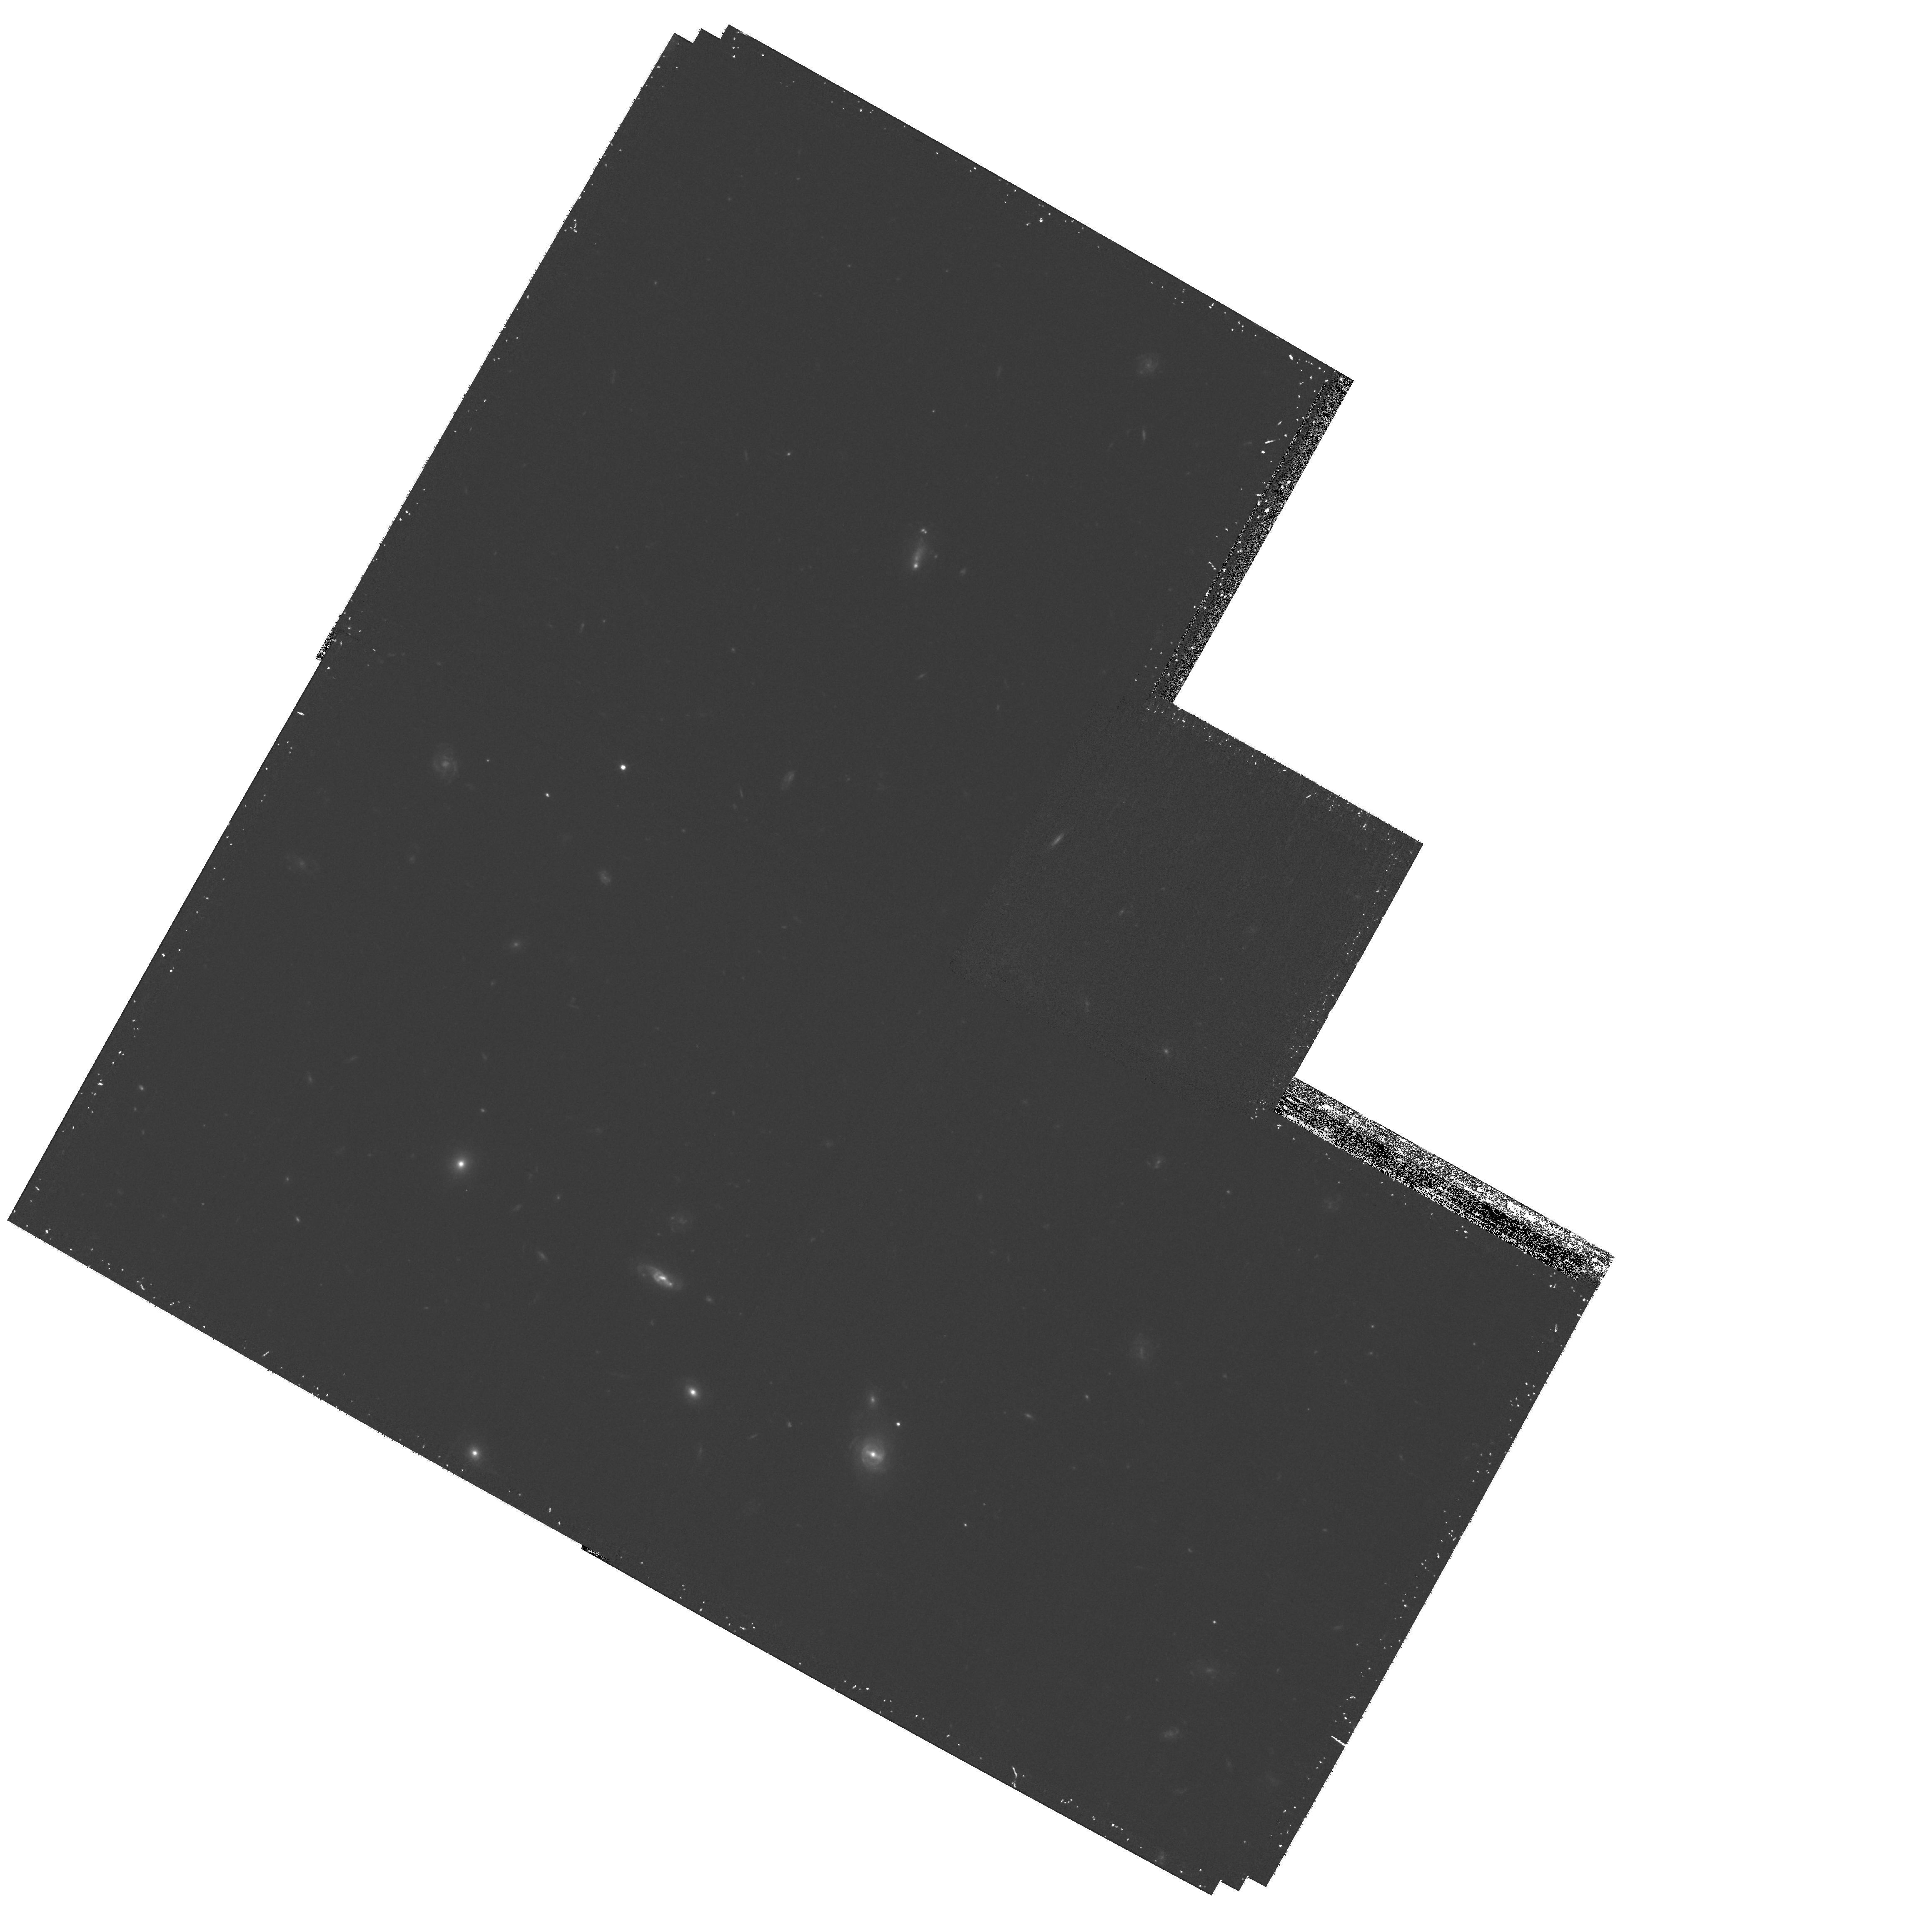
Target: field at RA 145.502°, Dec 47.168°
Instrument: WFPC2/PC
Filter: F606W
Exposure: 30 min
Observation ID: hst_10820_01_wfpc2_pc_f606w_u9qi01

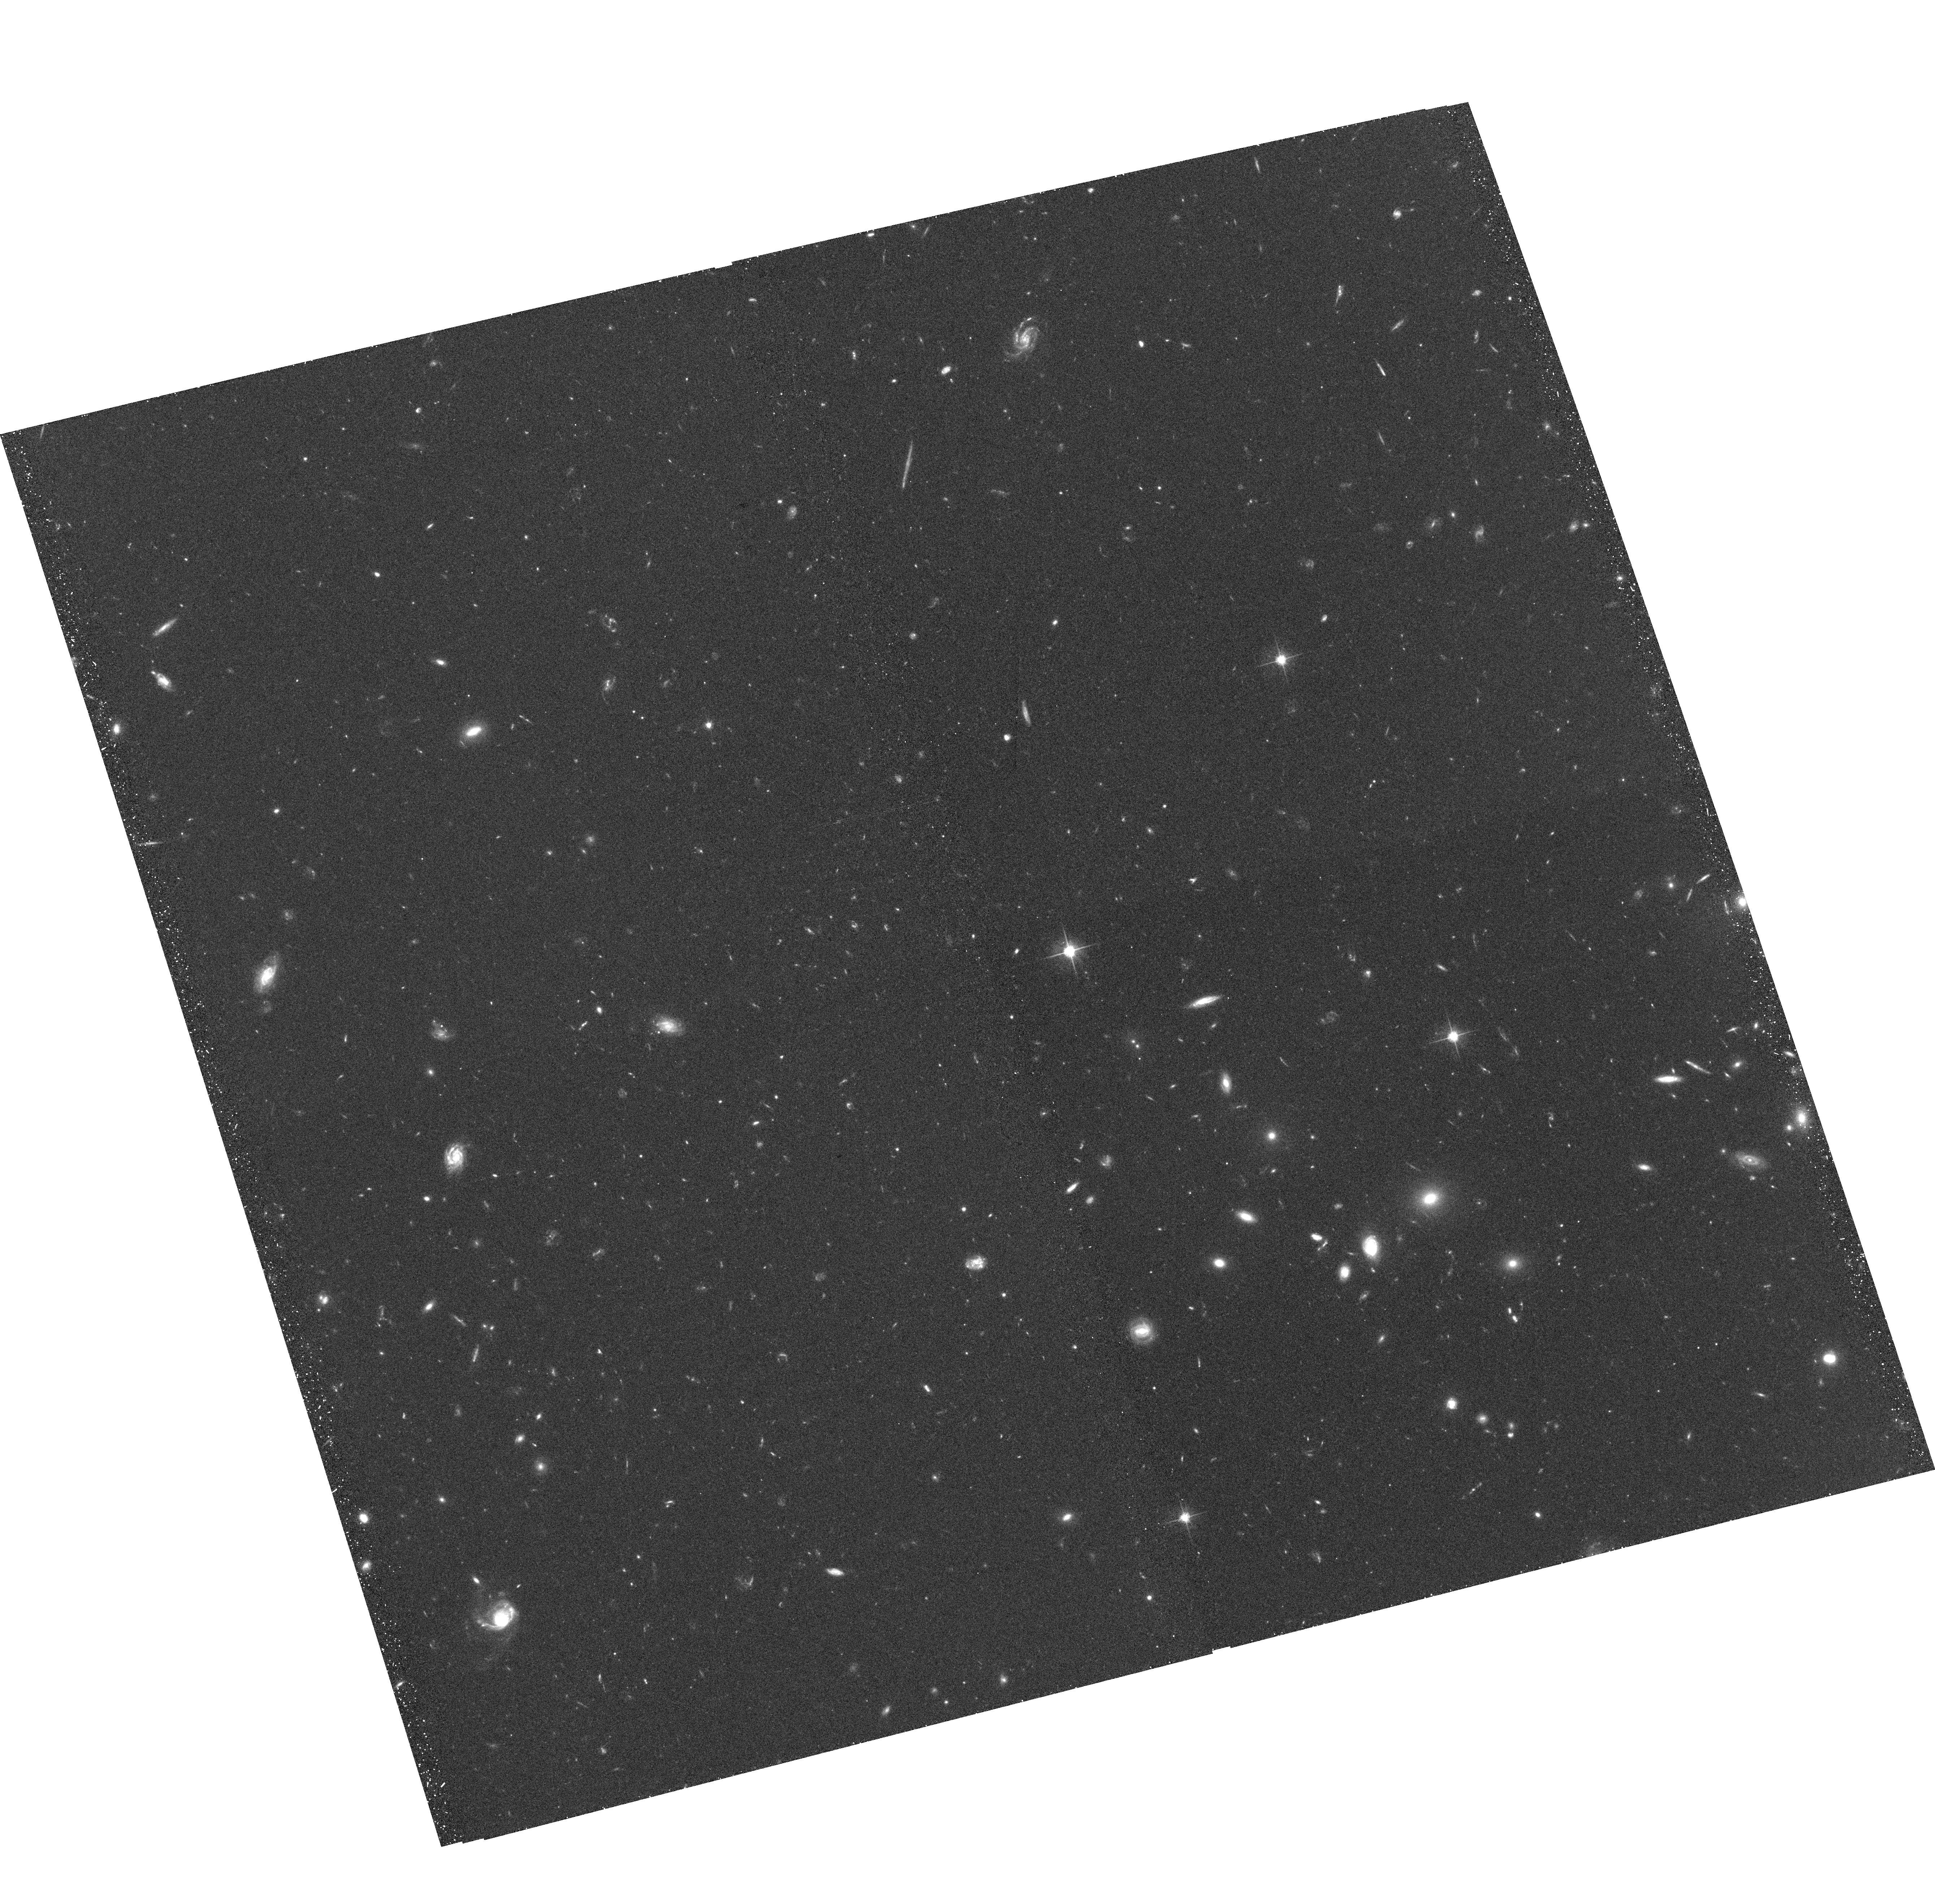
Target: ABELL0851F1
Instrument: ACS/WFC
Filter: F606W
Exposure: 37 min
Observation ID: hst_10820_02_acs_wfc_f606w_j9qi02

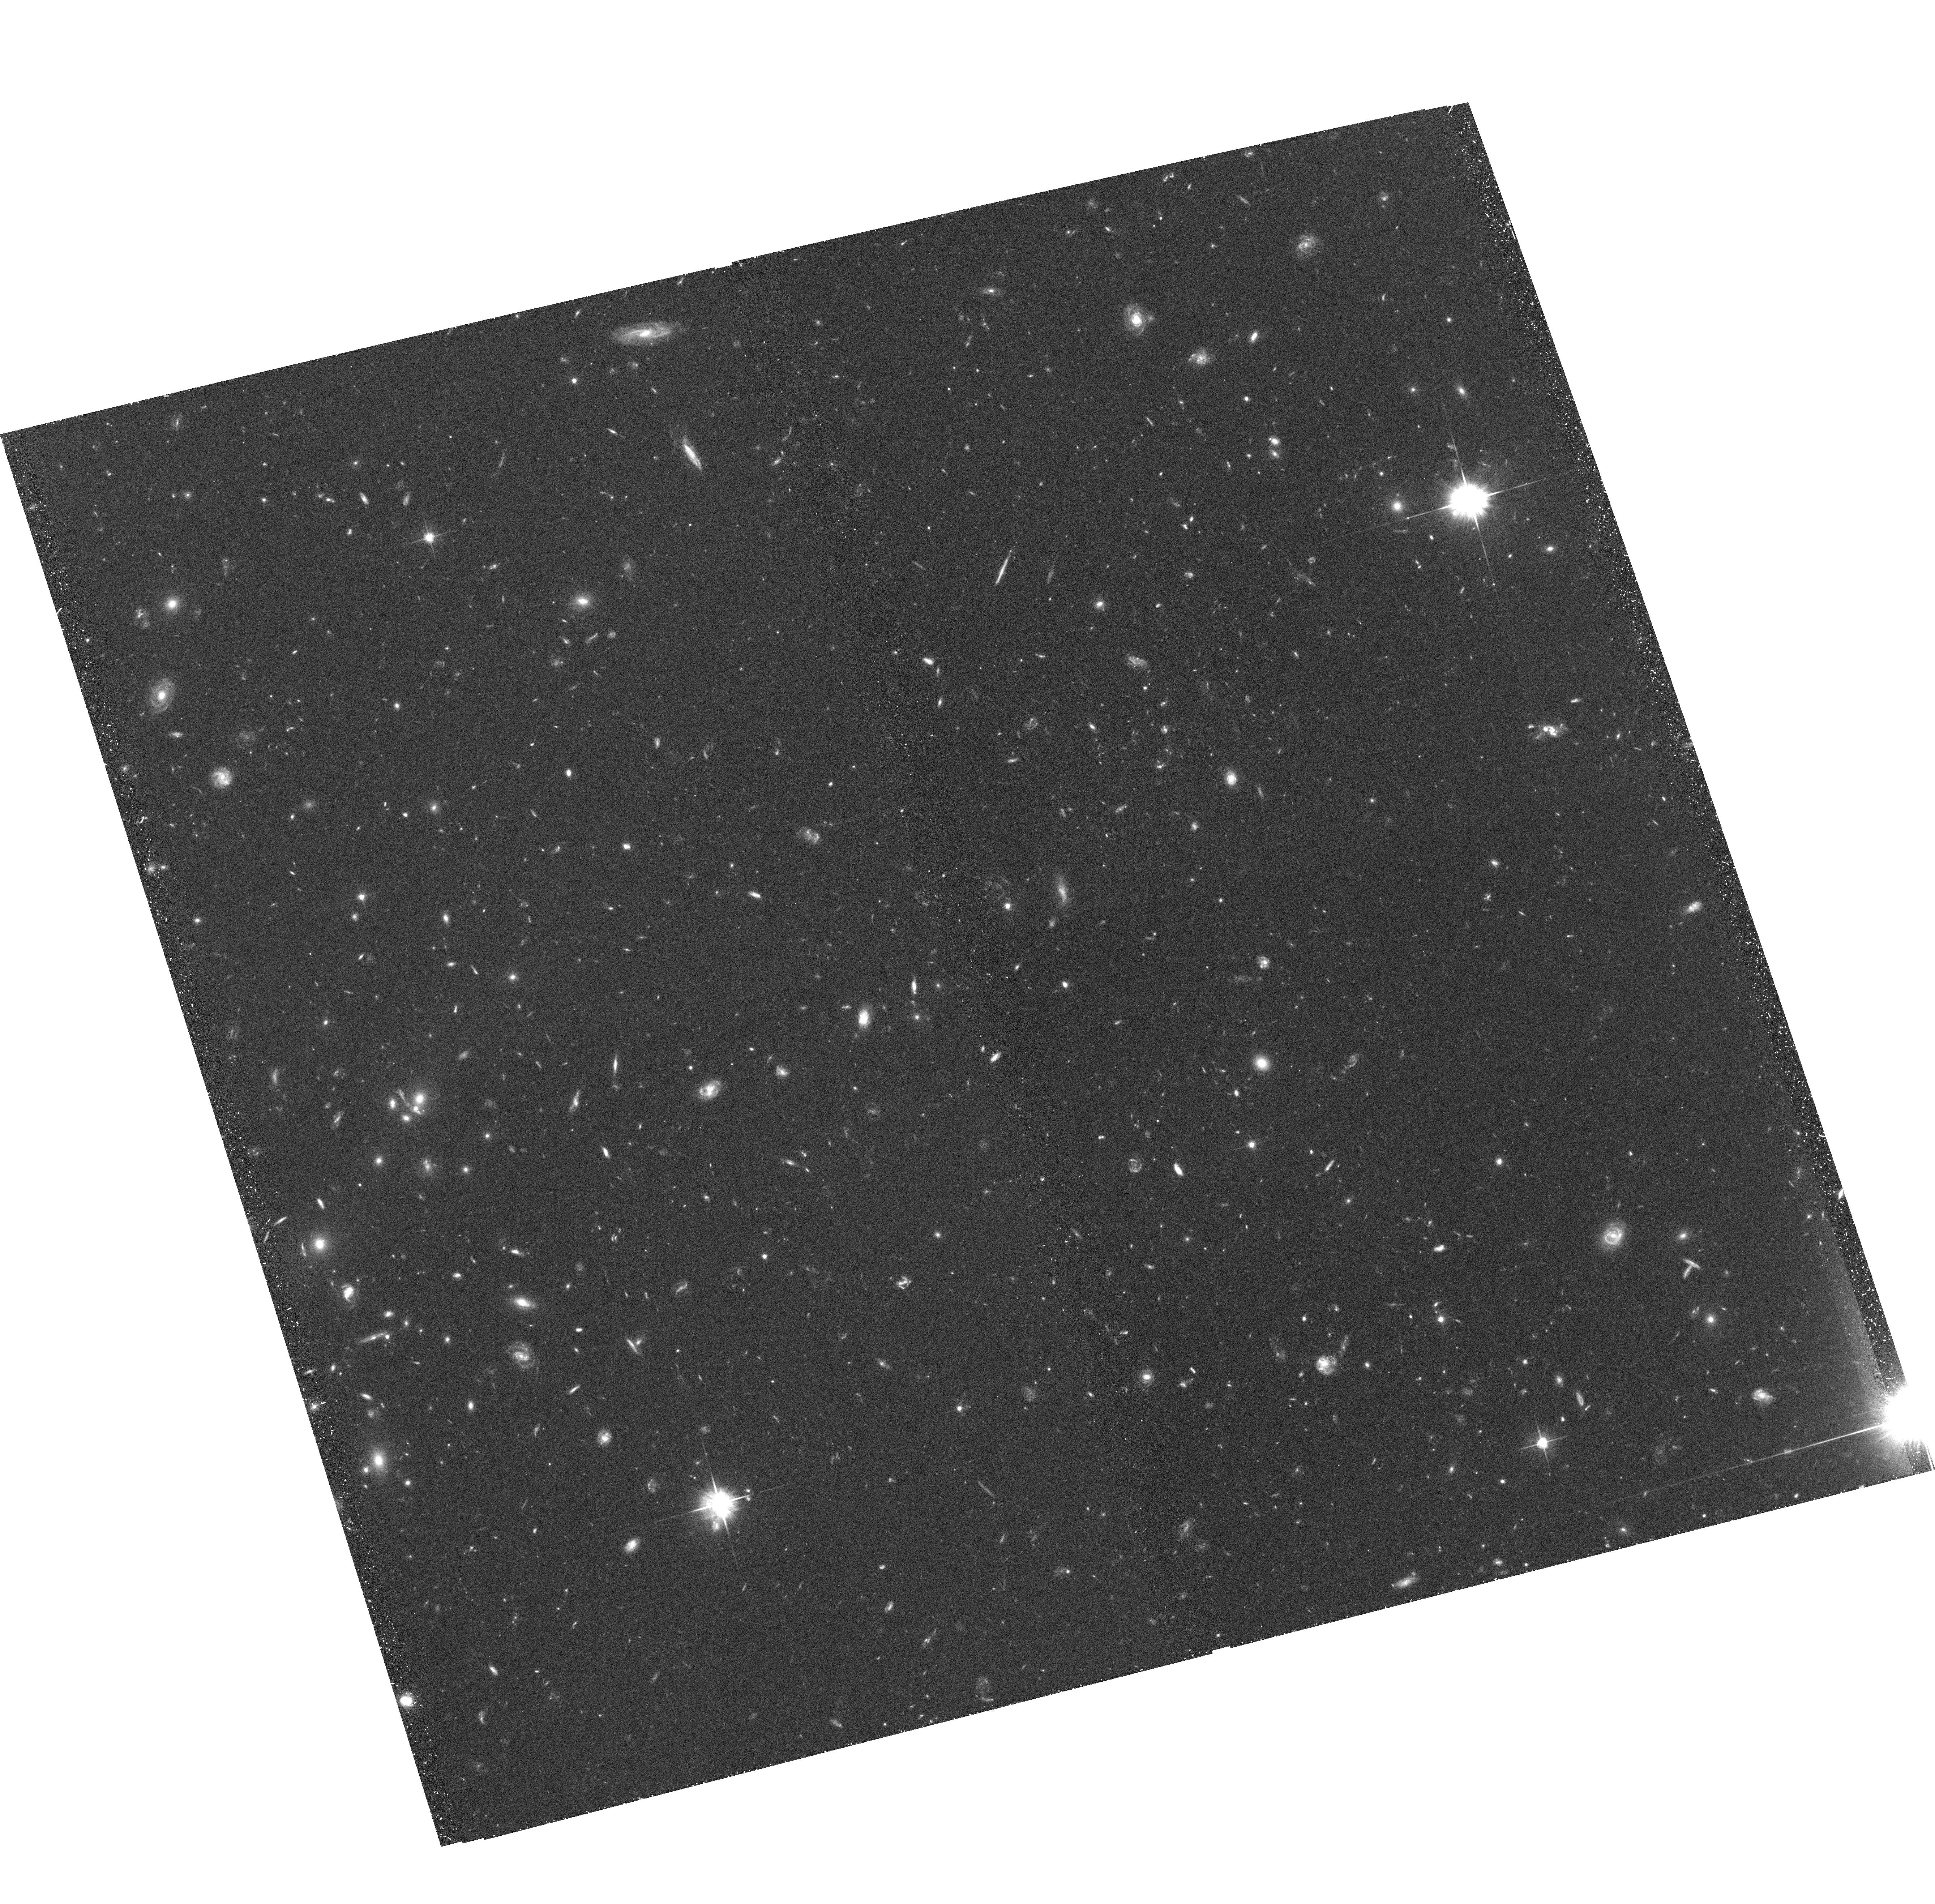
Target: ABELL0851F2
Instrument: ACS/WFC
Filter: F606W
Exposure: 37 min
Observation ID: hst_10820_01_acs_wfc_f606w_j9qi01

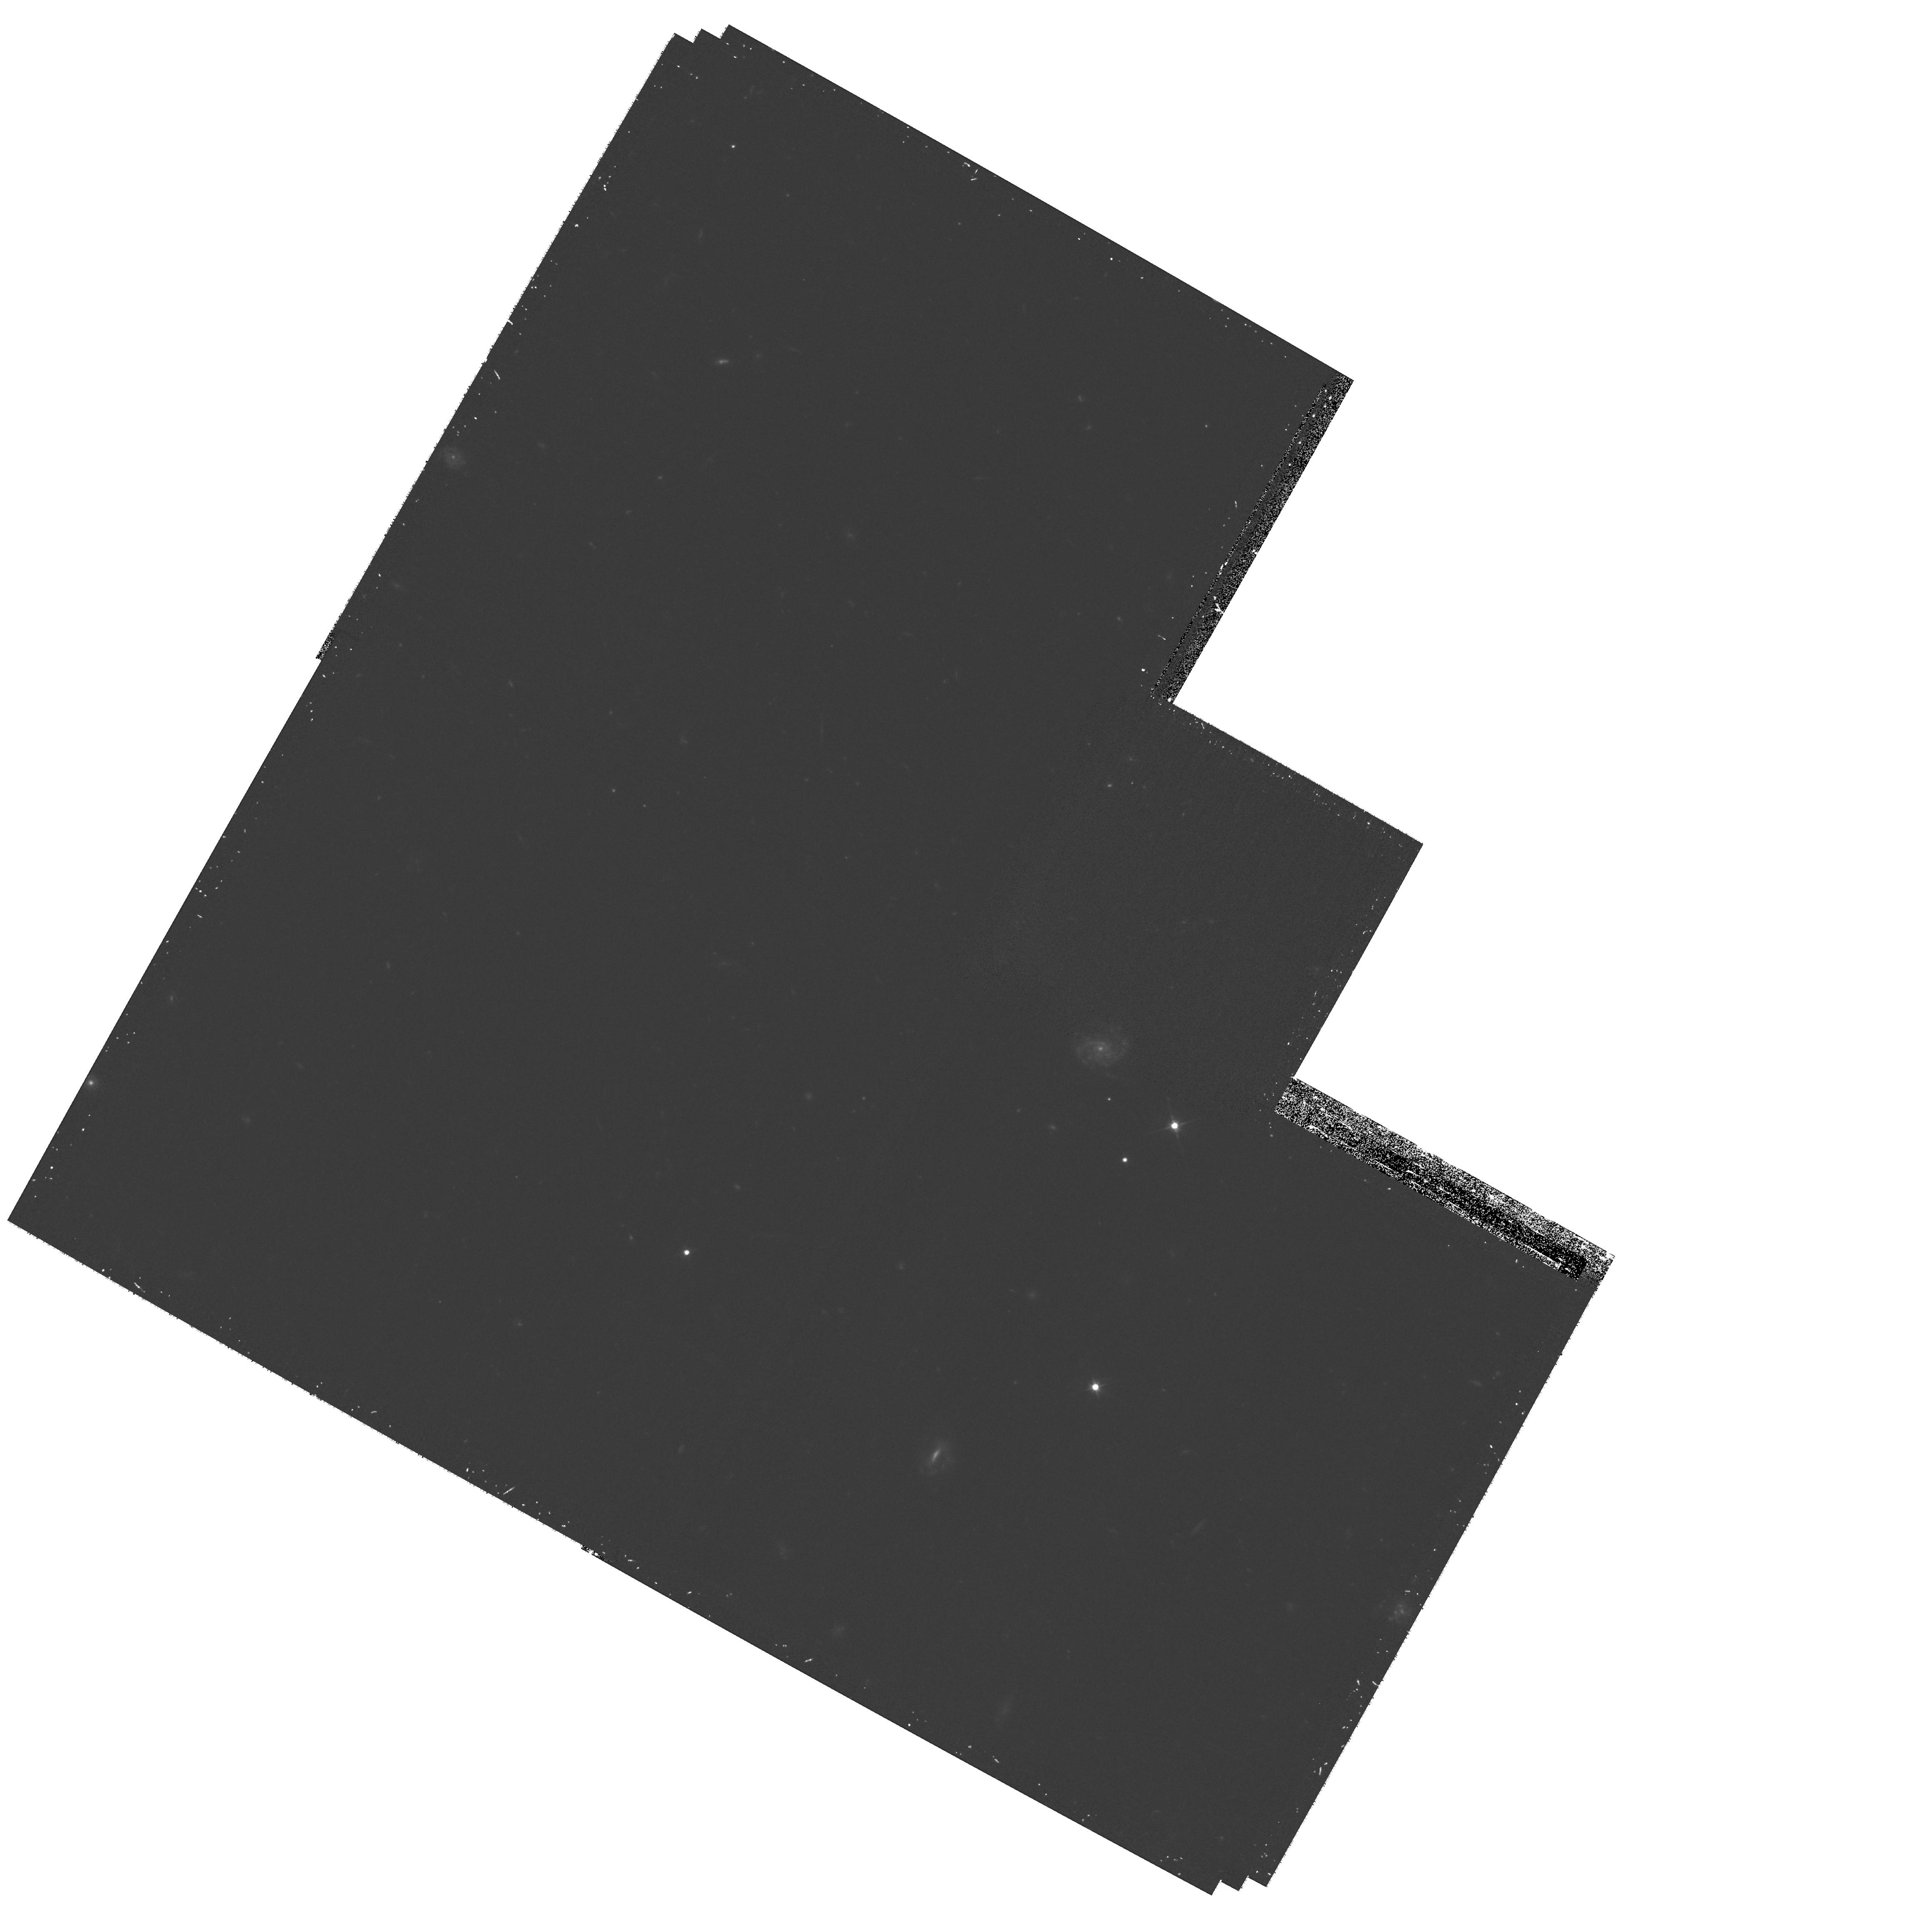
Target: field at RA 145.583°, Dec 47.155°
Instrument: WFPC2/PC
Filter: F606W
Exposure: 30 min
Observation ID: hst_10820_02_wfpc2_pc_f606w_u9qi02

Galaxy properties in a Filament in Abell 851 (PI: Dressler, Alan)

We propose to image two fields that cover the filament of galaxies that is streaming into the remarkable cluster Abell 851, z=0.41, one of the two examples of the expected mechanism of cluster growth. These observations will test theories of alteration of galaxy morphology and star formation history for galaxies infalling into intermediate redshift clusters.